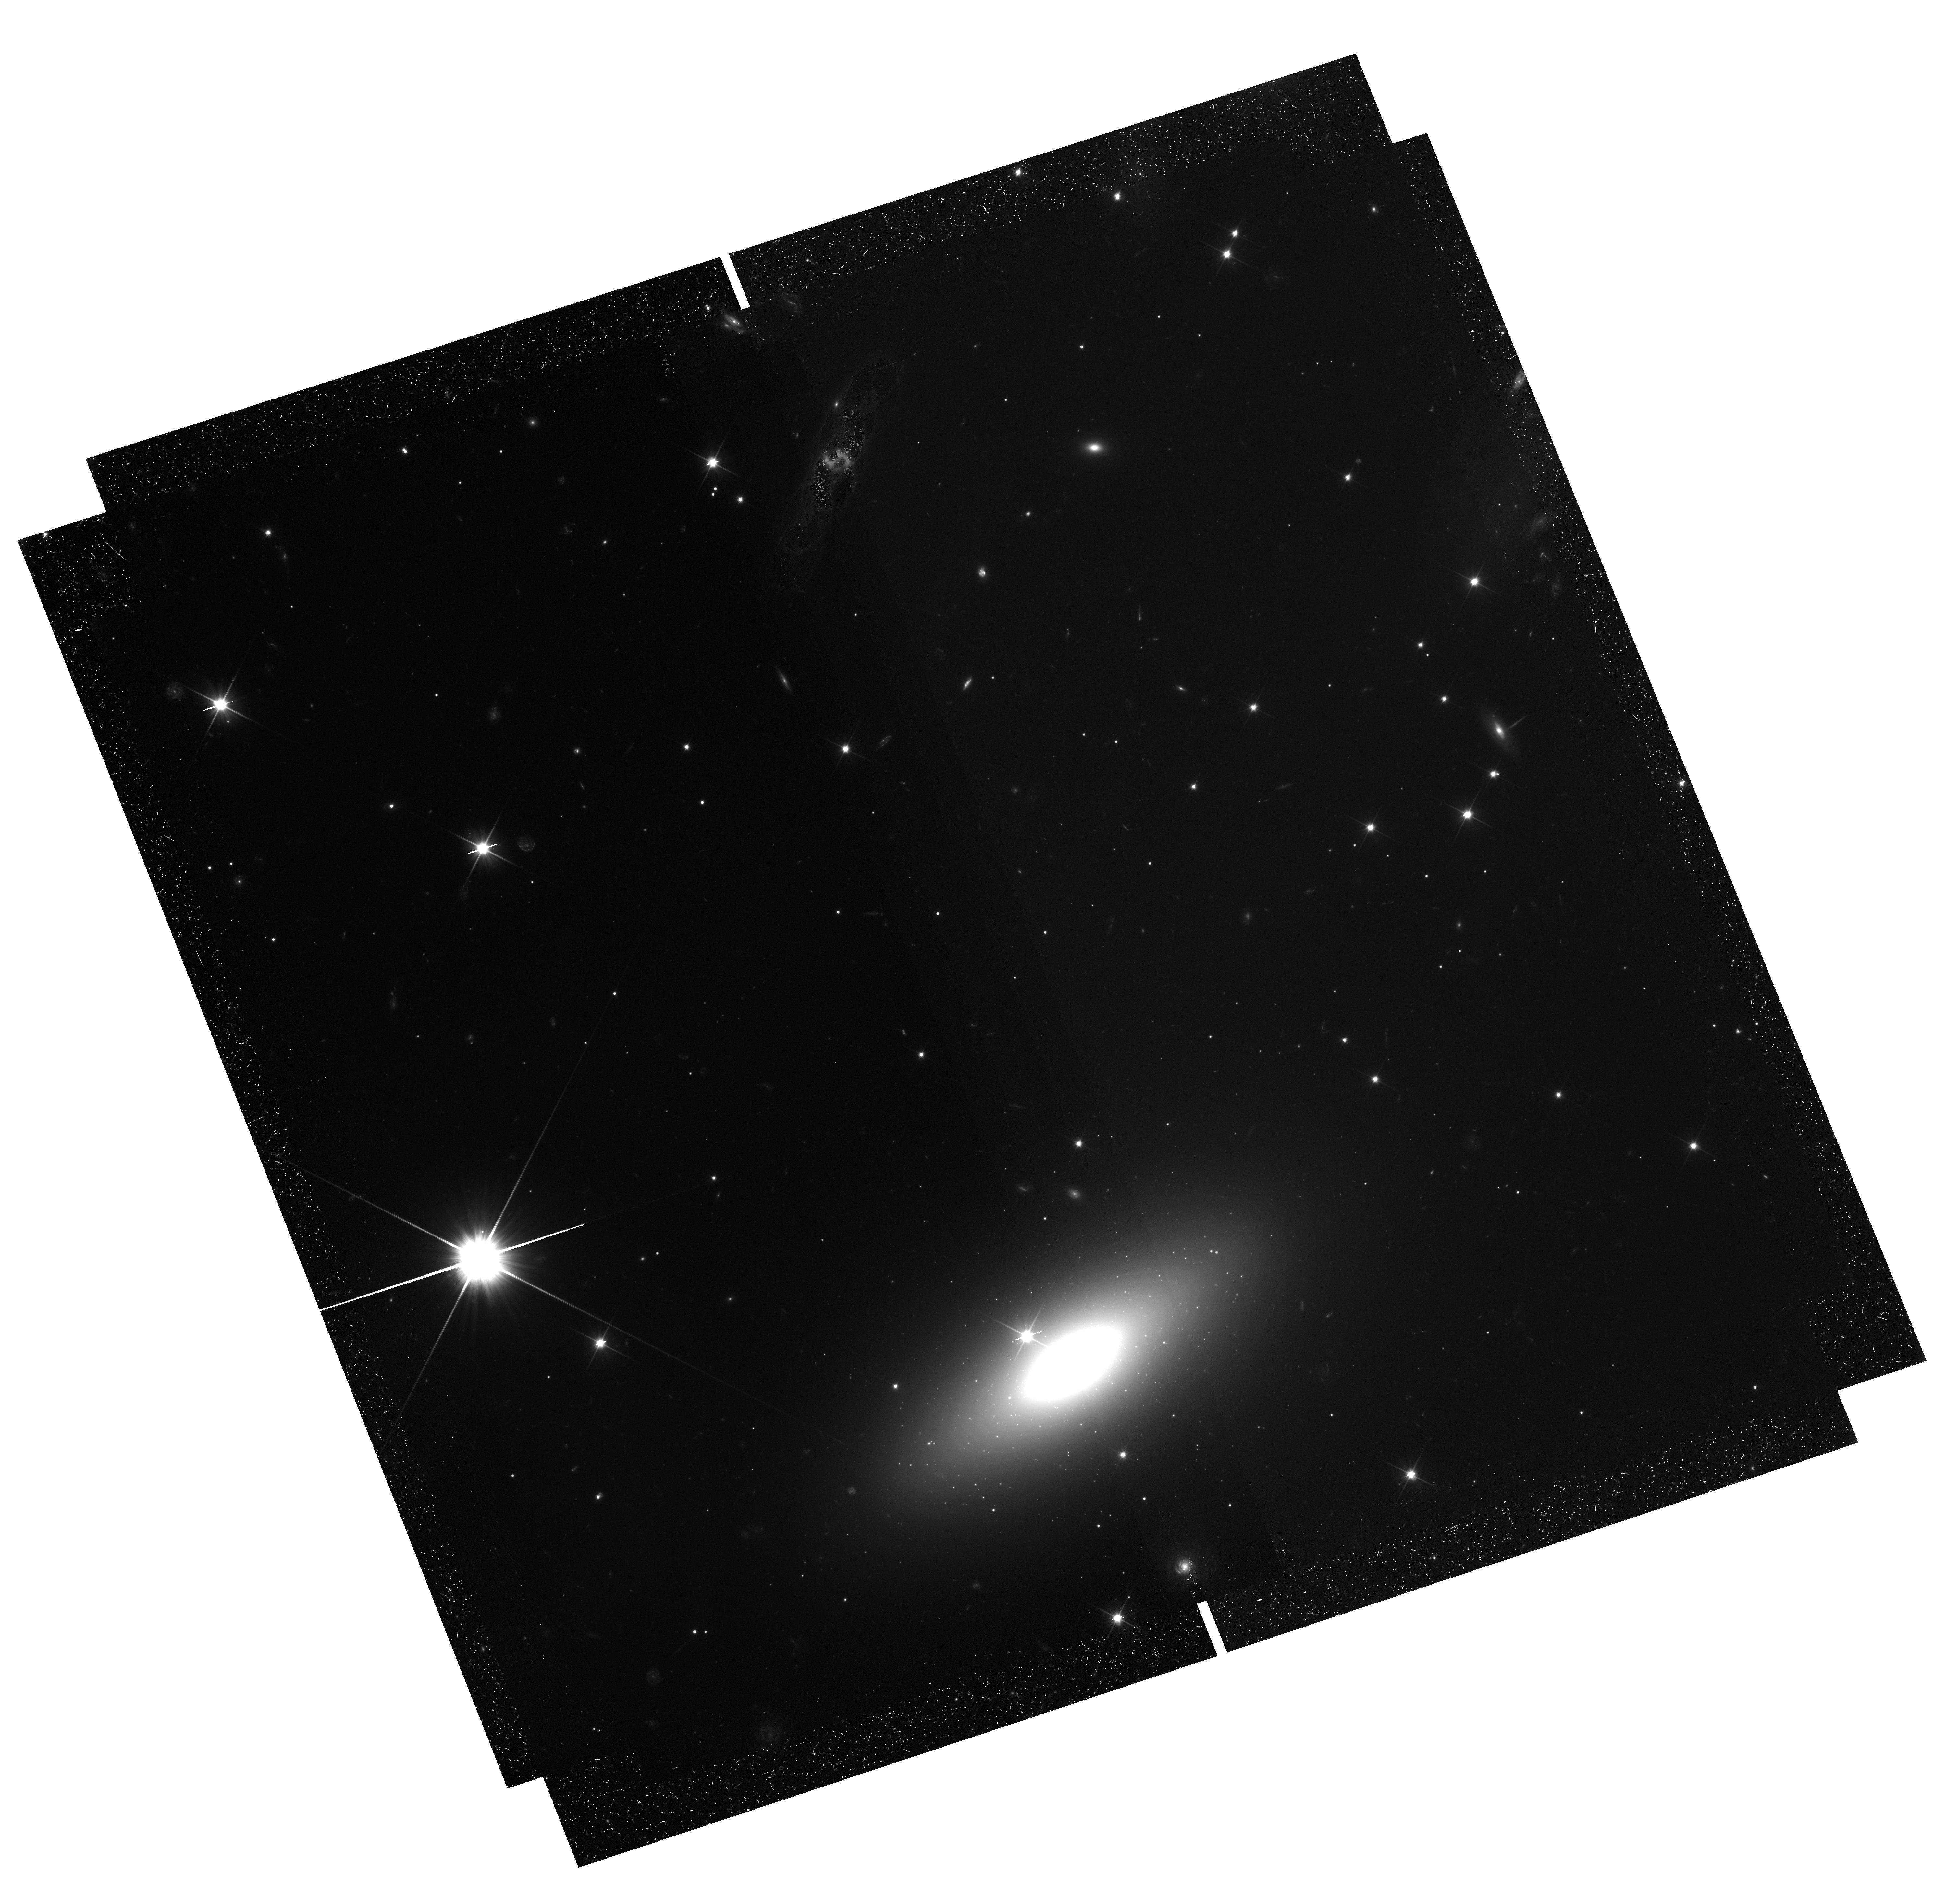
Target: CDG-1. Instrument: WFC3/UVIS. Filter: F200LP. Exposure: 1.5 h. Observation ID: hst_17454_03_wfc3_uvis_f200lp_if8903

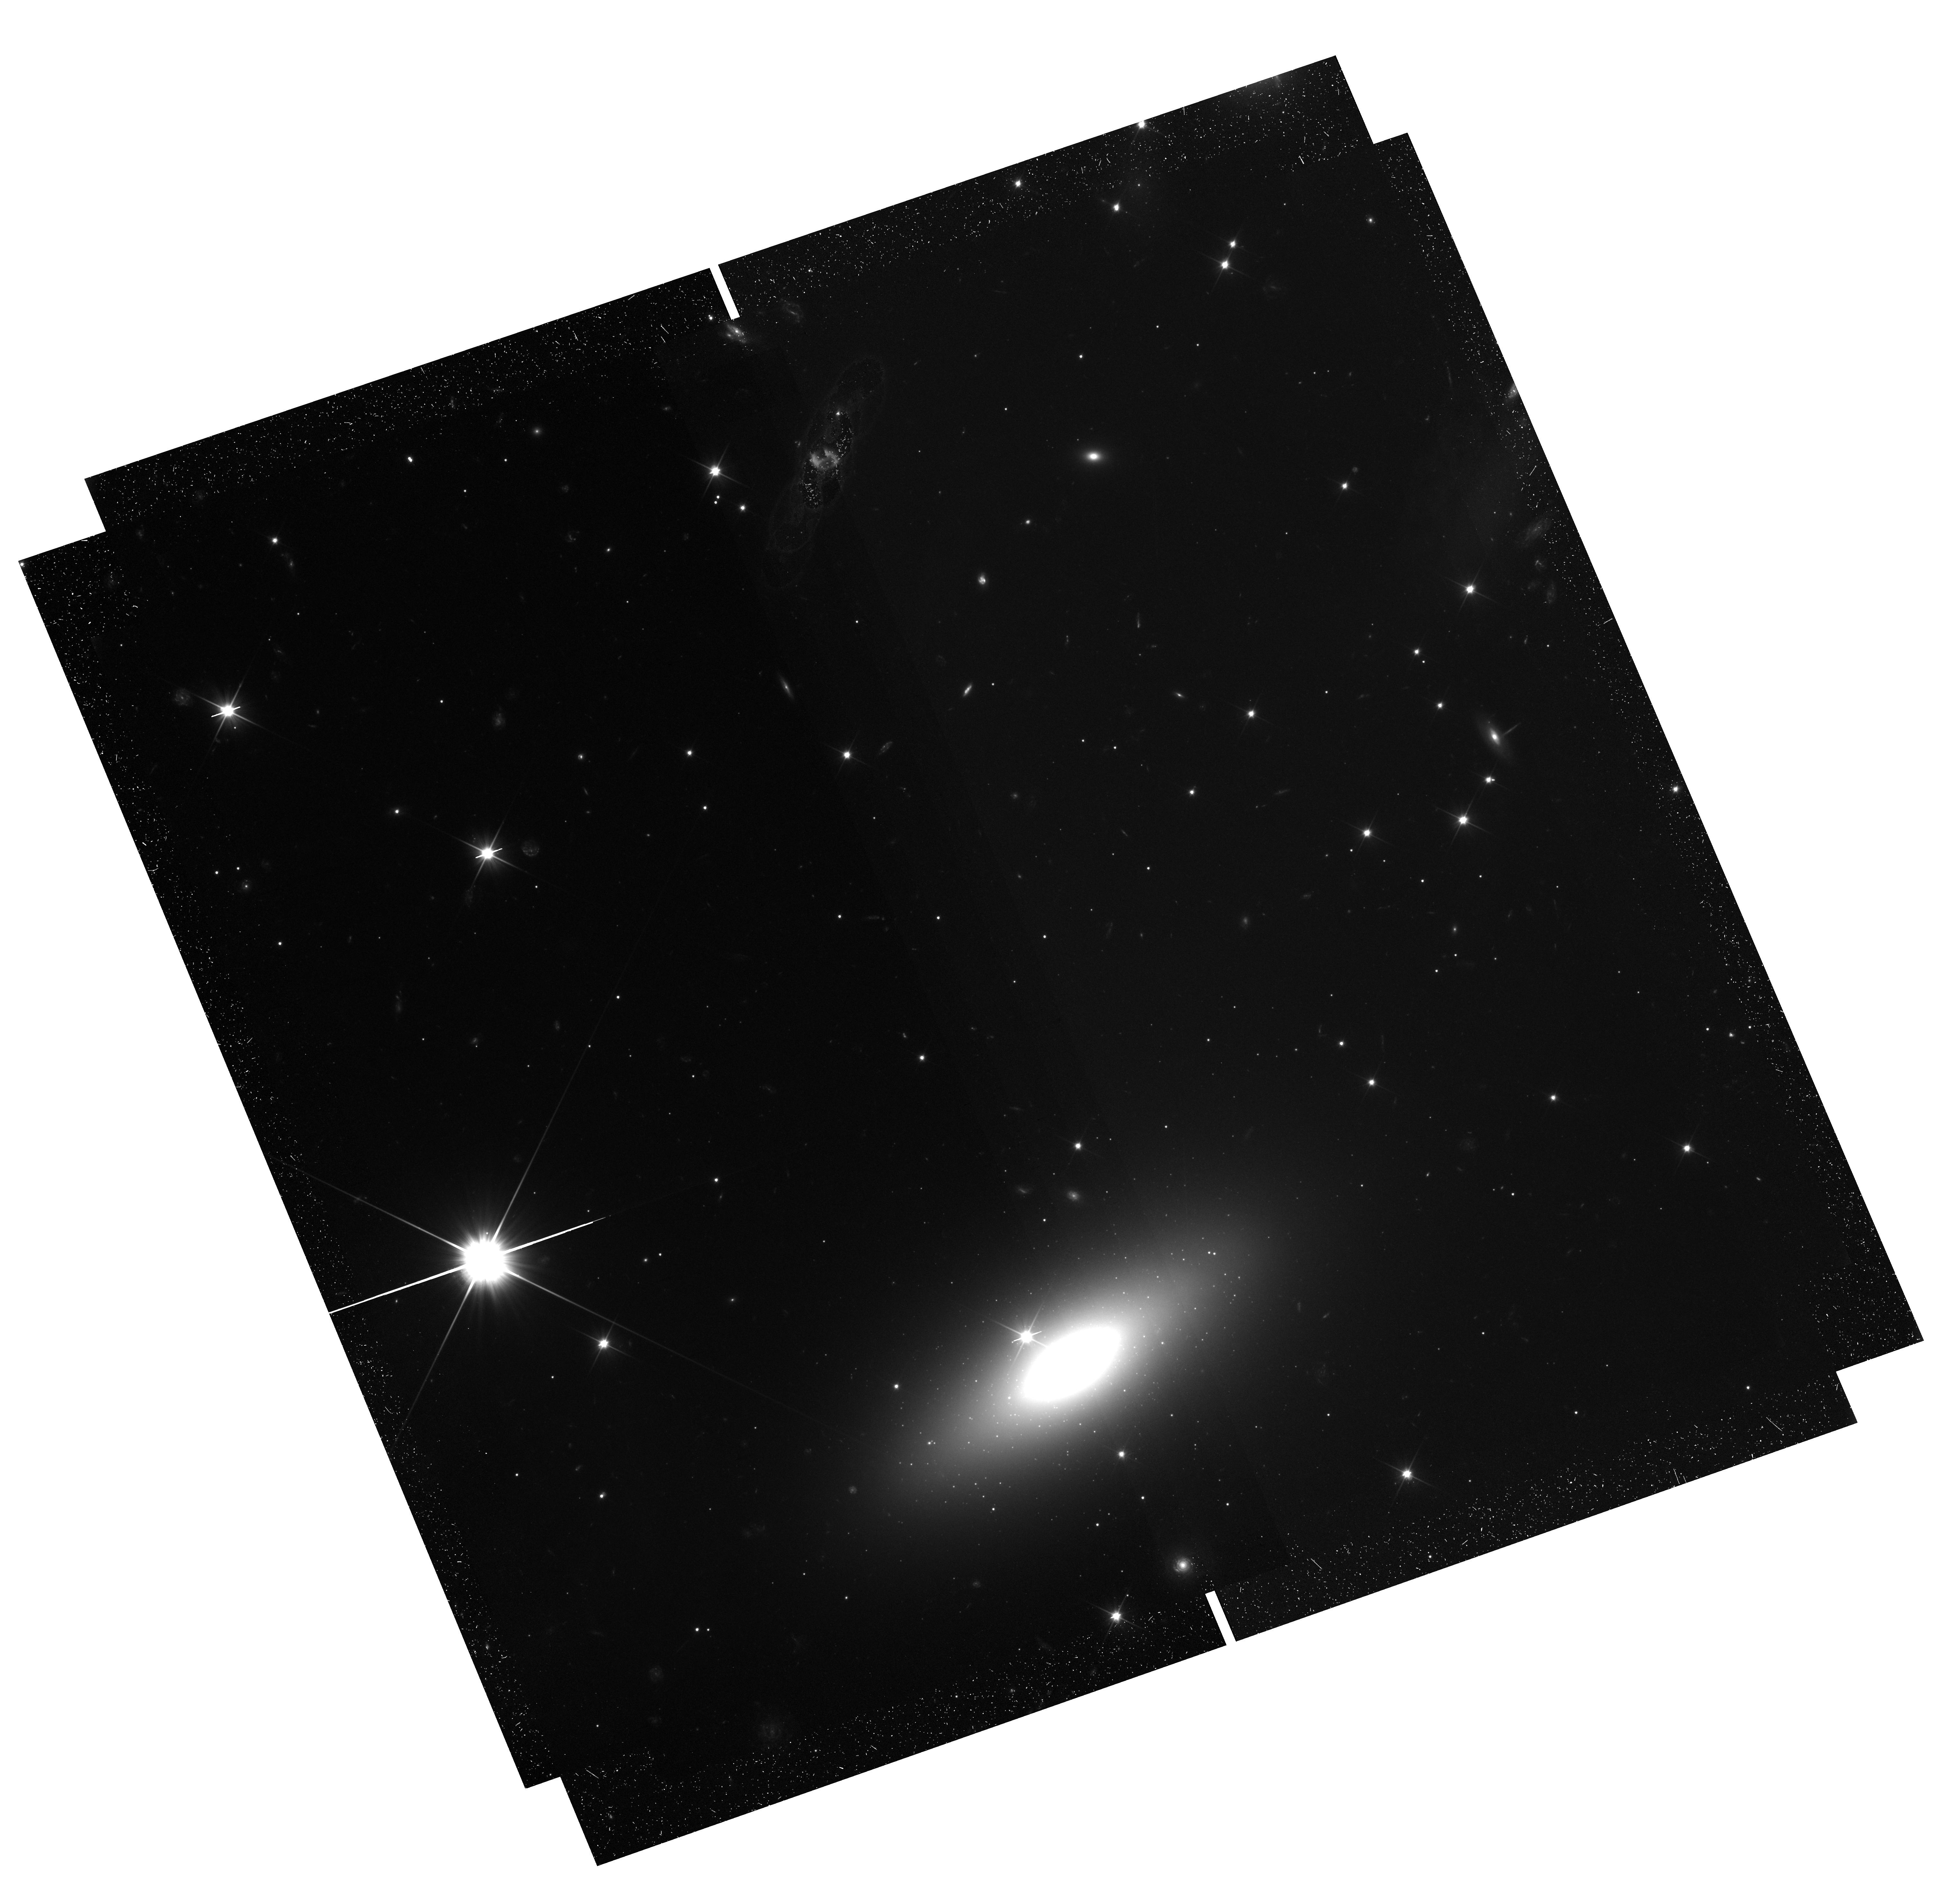
Target: CDG-1. Instrument: WFC3/UVIS. Filter: F200LP. Exposure: 1.5 h. Observation ID: hst_17454_02_wfc3_uvis_f200lp_if8902

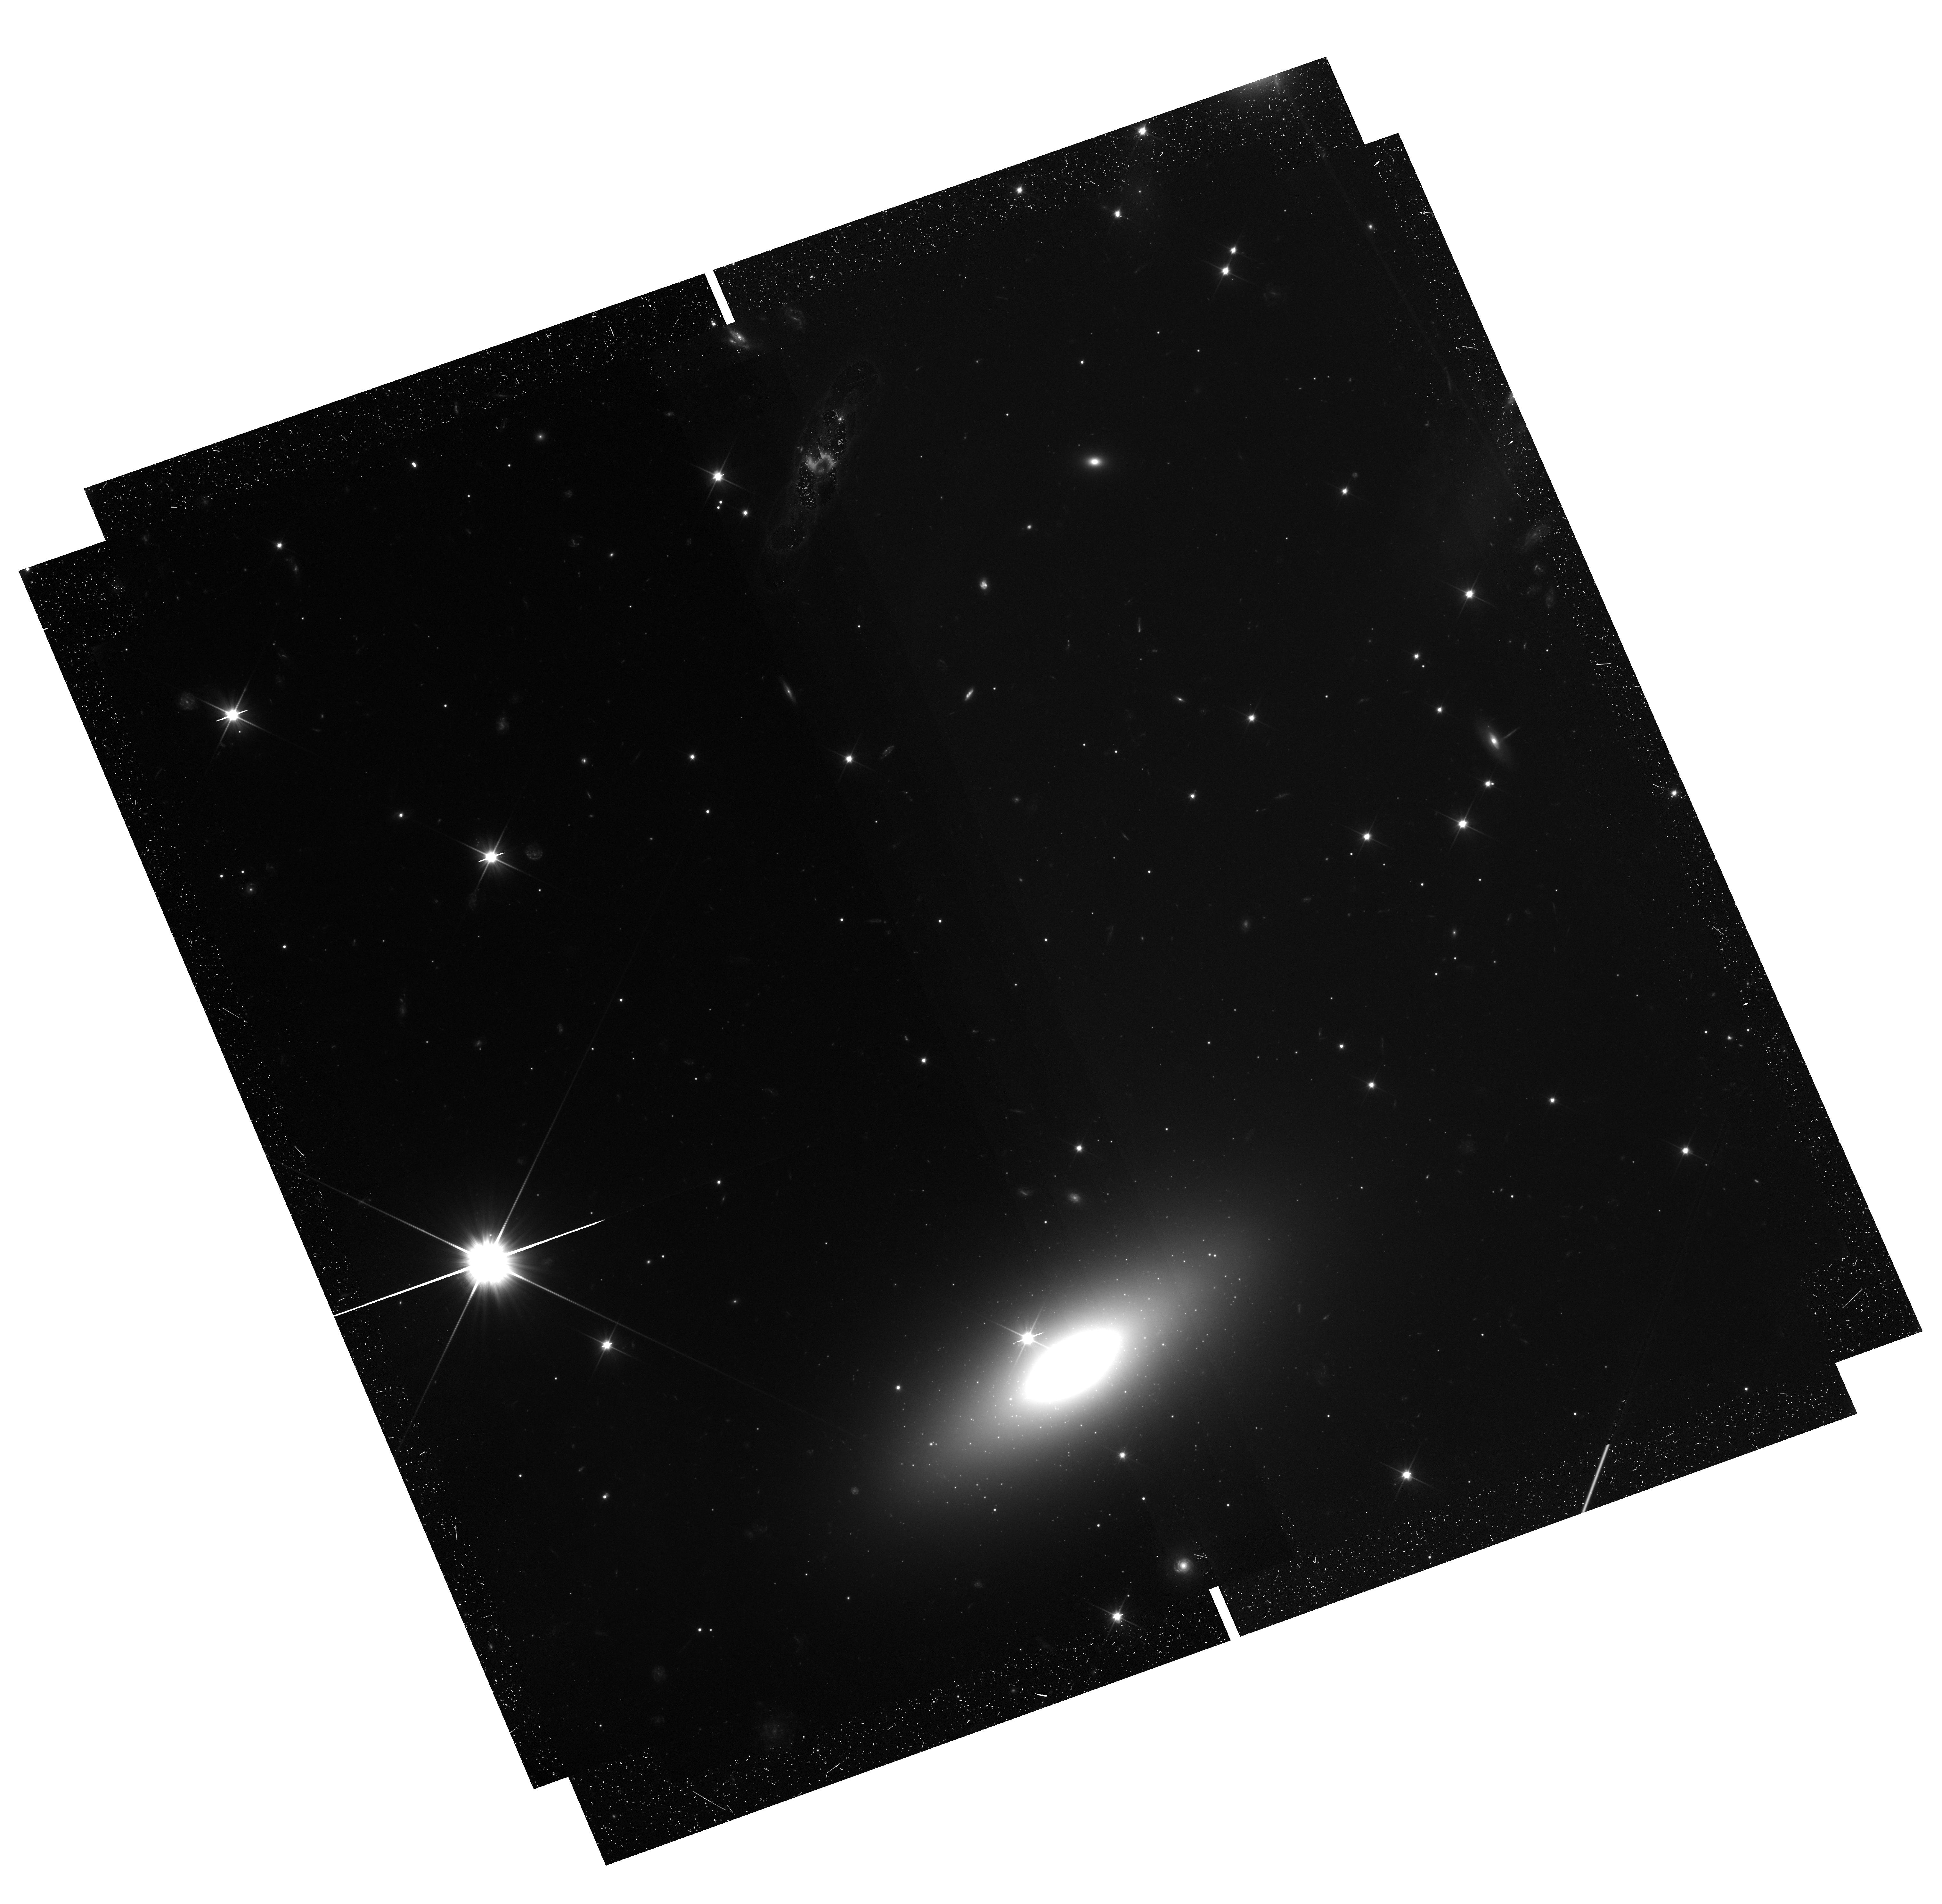
Target: CDG-1. Instrument: WFC3/UVIS. Filter: F200LP. Exposure: 1.5 h. Observation ID: hst_17454_01_wfc3_uvis_f200lp_if8901

A candidate nearly-dark galaxy with 4 globular clusters (PI: van Dokkum, Pieter)

CDG-1 is a recently-discovered system that may have the most extreme properties yet seen for a low surface brightness dwarf galaxy. An HST imaging survey of the Perseus cluster revealed a tight clump of 4 apparent globular clusters, indicating the presence of a galaxy, but no associated diffuse light. The probability that this grouping occurred by chance is less than 1 in 10^6. CDG-1 may represent the most extreme known case of a galaxy that experienced strong early feedback, driven by the young clusters themselves, that prevented subsequent star formation. In most formation scenarios at least some diffuse star light is expected, and here we propose a sensitive search between the globular clusters using the efficient F200LP filter of UVIS. A detection of diffuse light would demonstrate that CDG-1 is indeed a galaxy, with at least ~95% of its luminosity in the form of globular clusters. The separations between the clusters are only 1-2 arcsec, which makes it impossible to do this program from the ground.